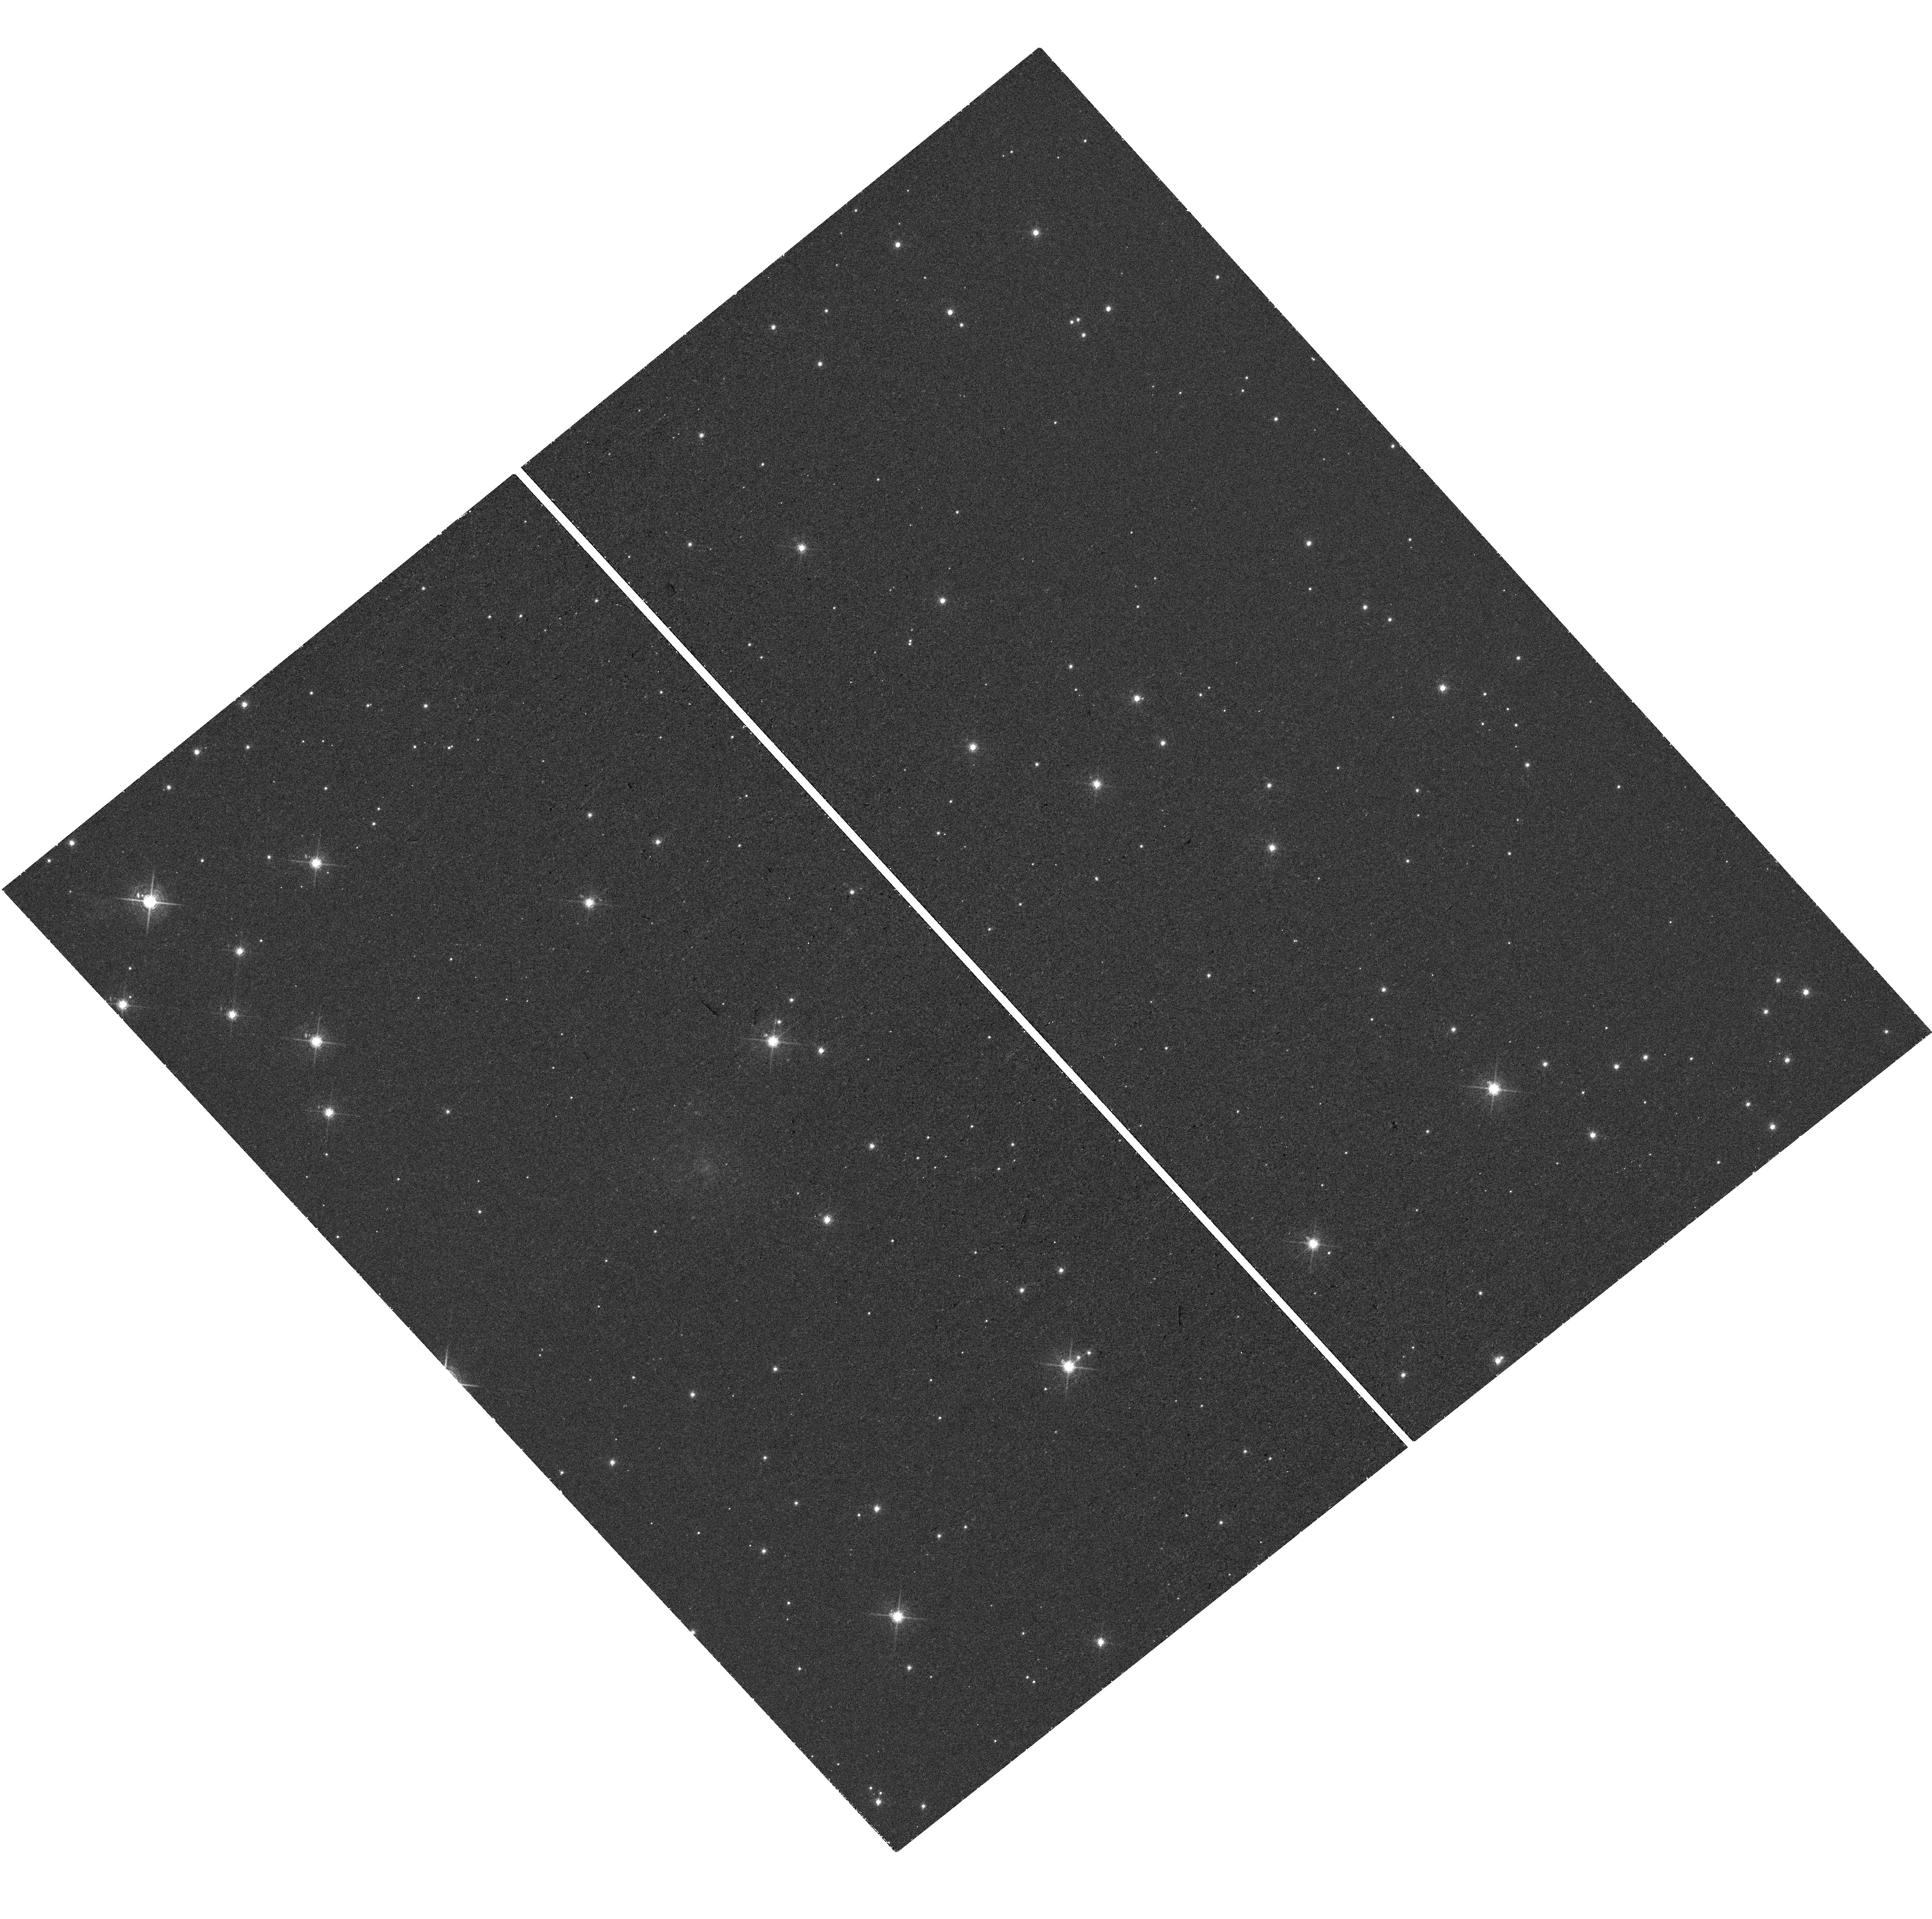
Target: SDSSJ015800.28+654253.0. Instrument: WFC3/UVIS. Filter: F673N. Exposure: 48 min. Observation ID: hst_16072_01_wfc3_uvis_f673n_ie8q01

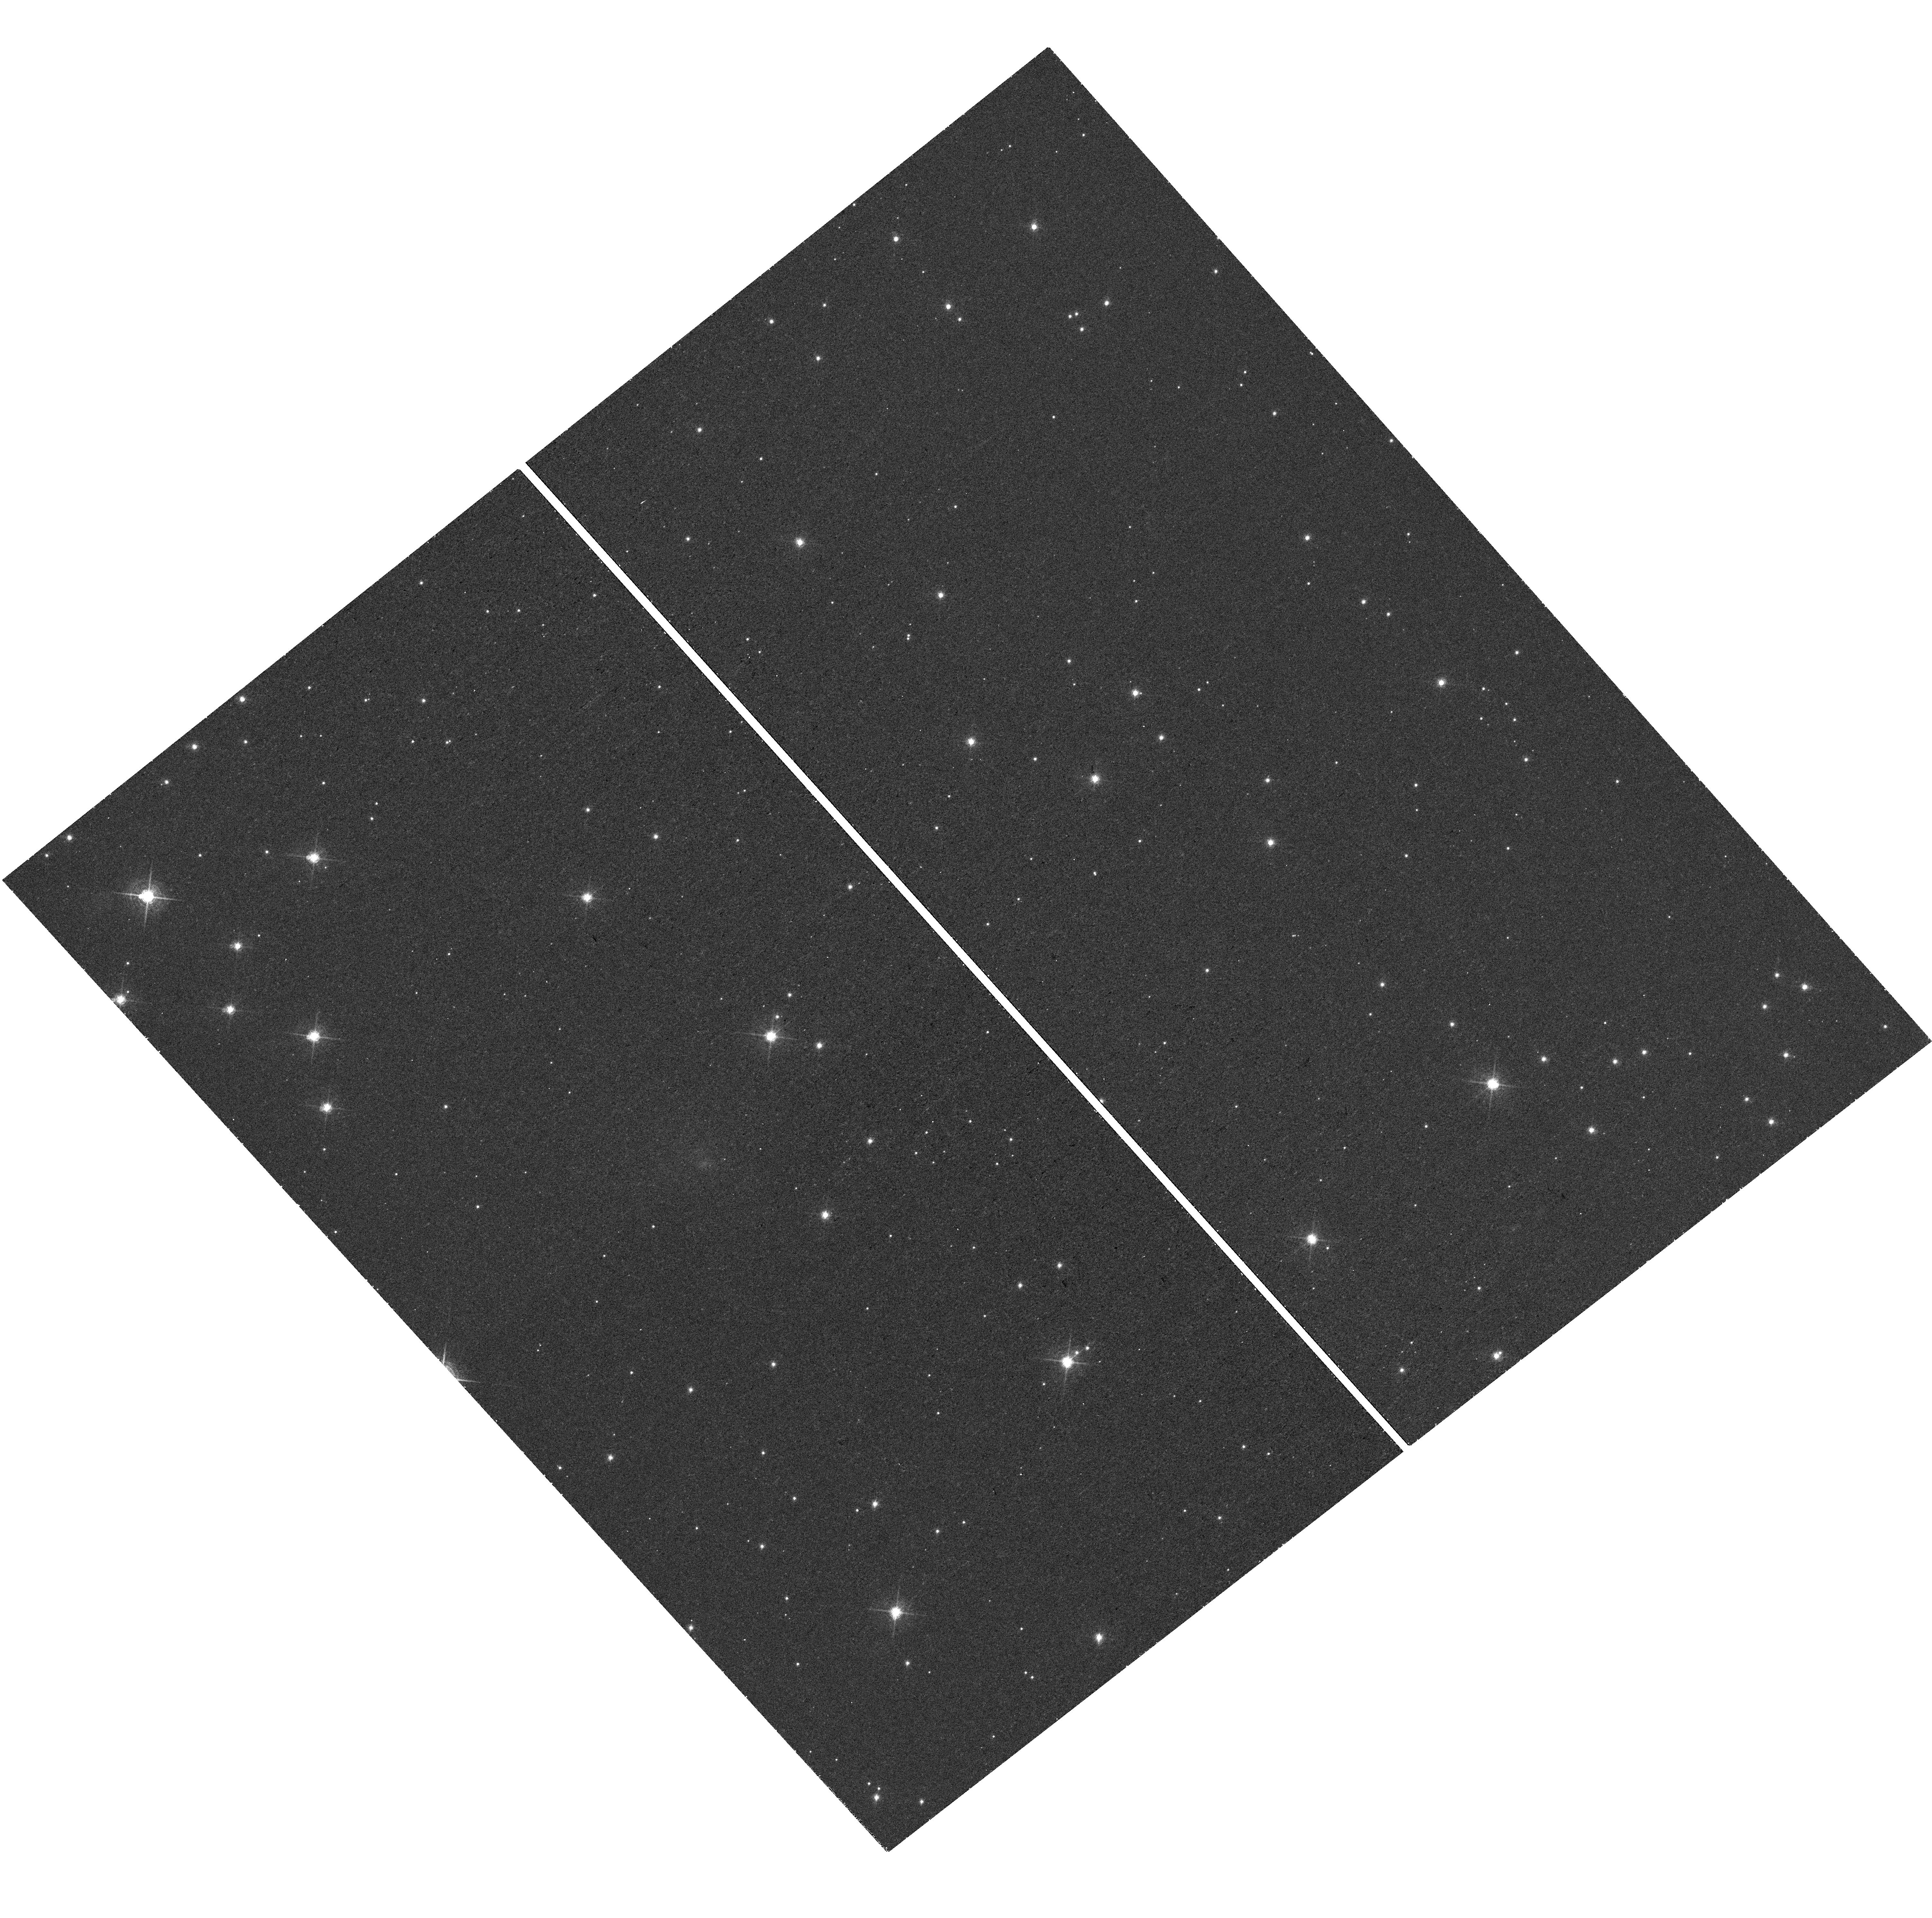
Target: SDSSJ015800.28+654253.0. Instrument: WFC3/UVIS. Filter: F657N. Exposure: 48 min. Observation ID: hst_16072_02_wfc3_uvis_f657n_ie8q02

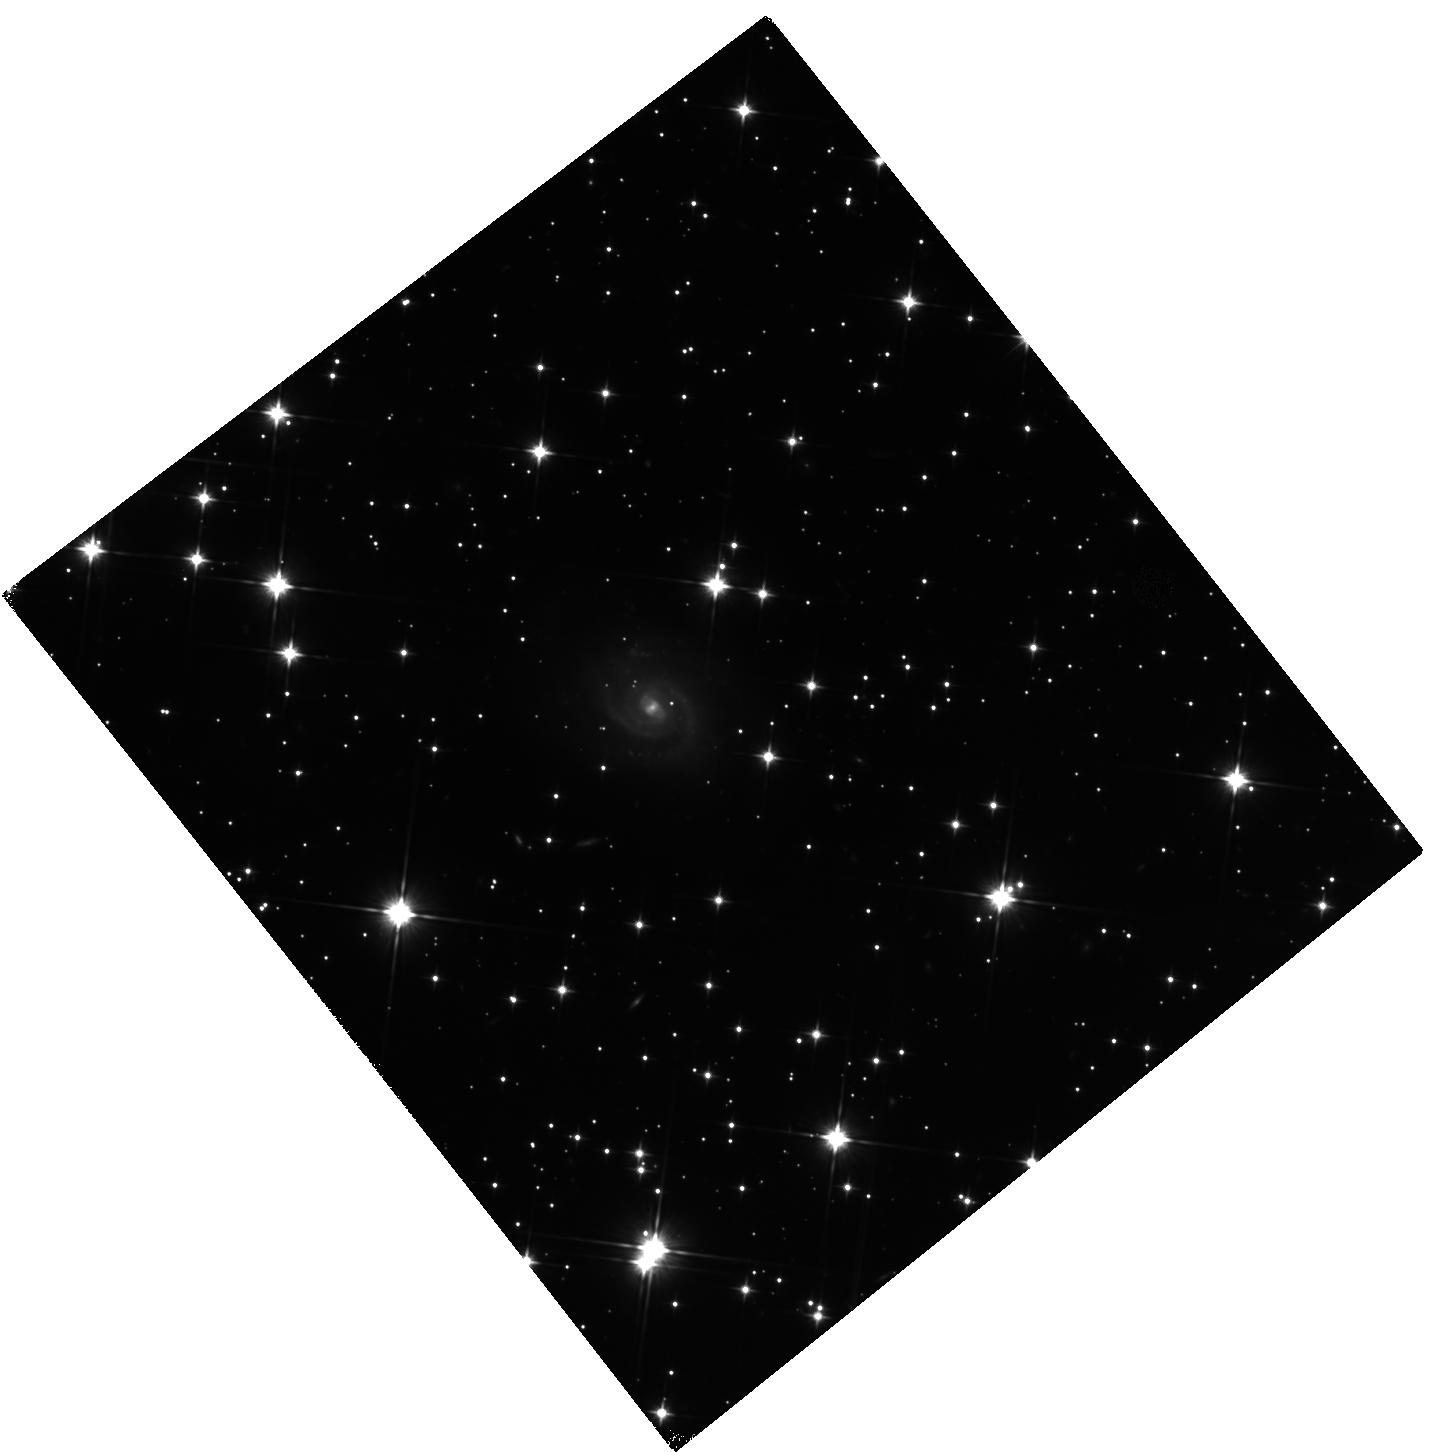
Target: SDSSJ015800.28+654253.0. Instrument: WFC3/IR. Filter: F110W. Exposure: 1.6 h. Observation ID: hst_16072_03_wfc3_ir_f110w_ie8q03

Constraining the local environment and possible binarity of the closest-known Fast Radio Burst source (PI: Tendulkar, Shriharsh)

Fast Radio Bursts (FRBs) are millisecond-timescale radio transients that originate at cosmological distances. The origins of FRBs are unknown, though a plethora of models invoking sources from young magnetars to binary neutron star mergers have been proposed. The environments in which these FRBs originate, the local stellar population age, metallicity, and star-formation rate can constrain the origins of FRBs. Some FRBs have been observed to repeat, though it is not clear whether the as-yet-single bursts are a different population or whether their faint repeat bursts simply have not been detected yet. There are six FRBs that have been localized with sufficient precision to identify their host galaxies in very diverse local environments, most at distances >1 Gpc. A second repeating FRB 180916 has been localized to a nearby face-on spiral galaxy at a distance of 149 Mpc, providing an opportunity to set the best constraints on the immediate environment of an FRB source. Separately, a 16.35-day periodicity has been discovered in the burst activity of FRB 180916 --- a momentous discovery for our understanding of FRBs. A modulation induced by orbital motion could feasibly explain such a period. The proposed observations are sufficiently sensitive to detect a single O3V (or brighter) star at the location of the FRB and measure the local star-formation rate with a precision of 0.01 MSun/year. These observations, along with previously acquired ground-based integral field spectroscopy will allow us to study the hyper-local environment of FRB 180916, its chemical composition, and dynamics, leading to the most detailed dataset to constrain the models for FRB emission.